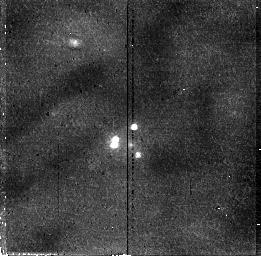
Target: MG0414+0534
Instrument: NICMOS/NIC2
Filter: F110W
Exposure: 30 min
Observation ID: n46q02010

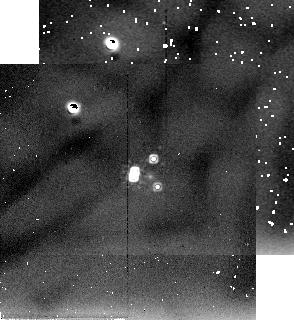
Target: MG0414+0534-S
Instrument: NICMOS/NIC2
Filter: F205W
Exposure: 11 min
Observation ID: n46q02020

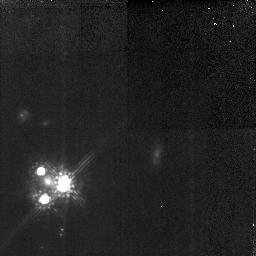
Target: MG0414+0534
Instrument: NICMOS/NIC2
Filter: F160W
Exposure: 3 h
Observation ID: n46q01010

A study of the gravitational lensing potential in MG 0414+0534 (PI: Falco, Emilio E.)

We proposed to use WFPC2 and NICMOS to observe the quadruple gravitational lens system MG 0414+0534, a QSO at z = 2.64 that is lensed by a single elliptical galaxy. However, we limit our plans to the 5 orbits that the TAC imposed for us to concentrate on NICMOS. We recently observed the system with HST and WFPC2/PC1 (Falco, Leh\'ar \& Shapiro 1997, AJ 112, 897; hereafter FLS96). We measured a light profile for the lens galaxy G, and discovered a blue arc connecting the 3 brightest images of the QSO. Although our elliptical single-potential lens models account qualitatively for all the properties of the system, they fail quantitatively, with fits that achieve only chi^2/N_dof ~ 5. Adding an independent shear axis allows a good fit to the data, but the physical source of such a shear remains to be determined. We intend to investigate whether the primary lens galaxy and its dark halo suffice to explain the observed lensing geometry or whether there are significant external tidal perturbations. We propose to use NICMOS to obtain a high-SNR determination of the brightness profile of the lens galaxy in the J, H and K bands. We would also obtain IR fluxes for the images that we would use to study extinction in this system, and to determine whether it originates in the lens galaxy or in the host galaxy of the lensed QSO. SAO proposal ID \# P3878-9-96